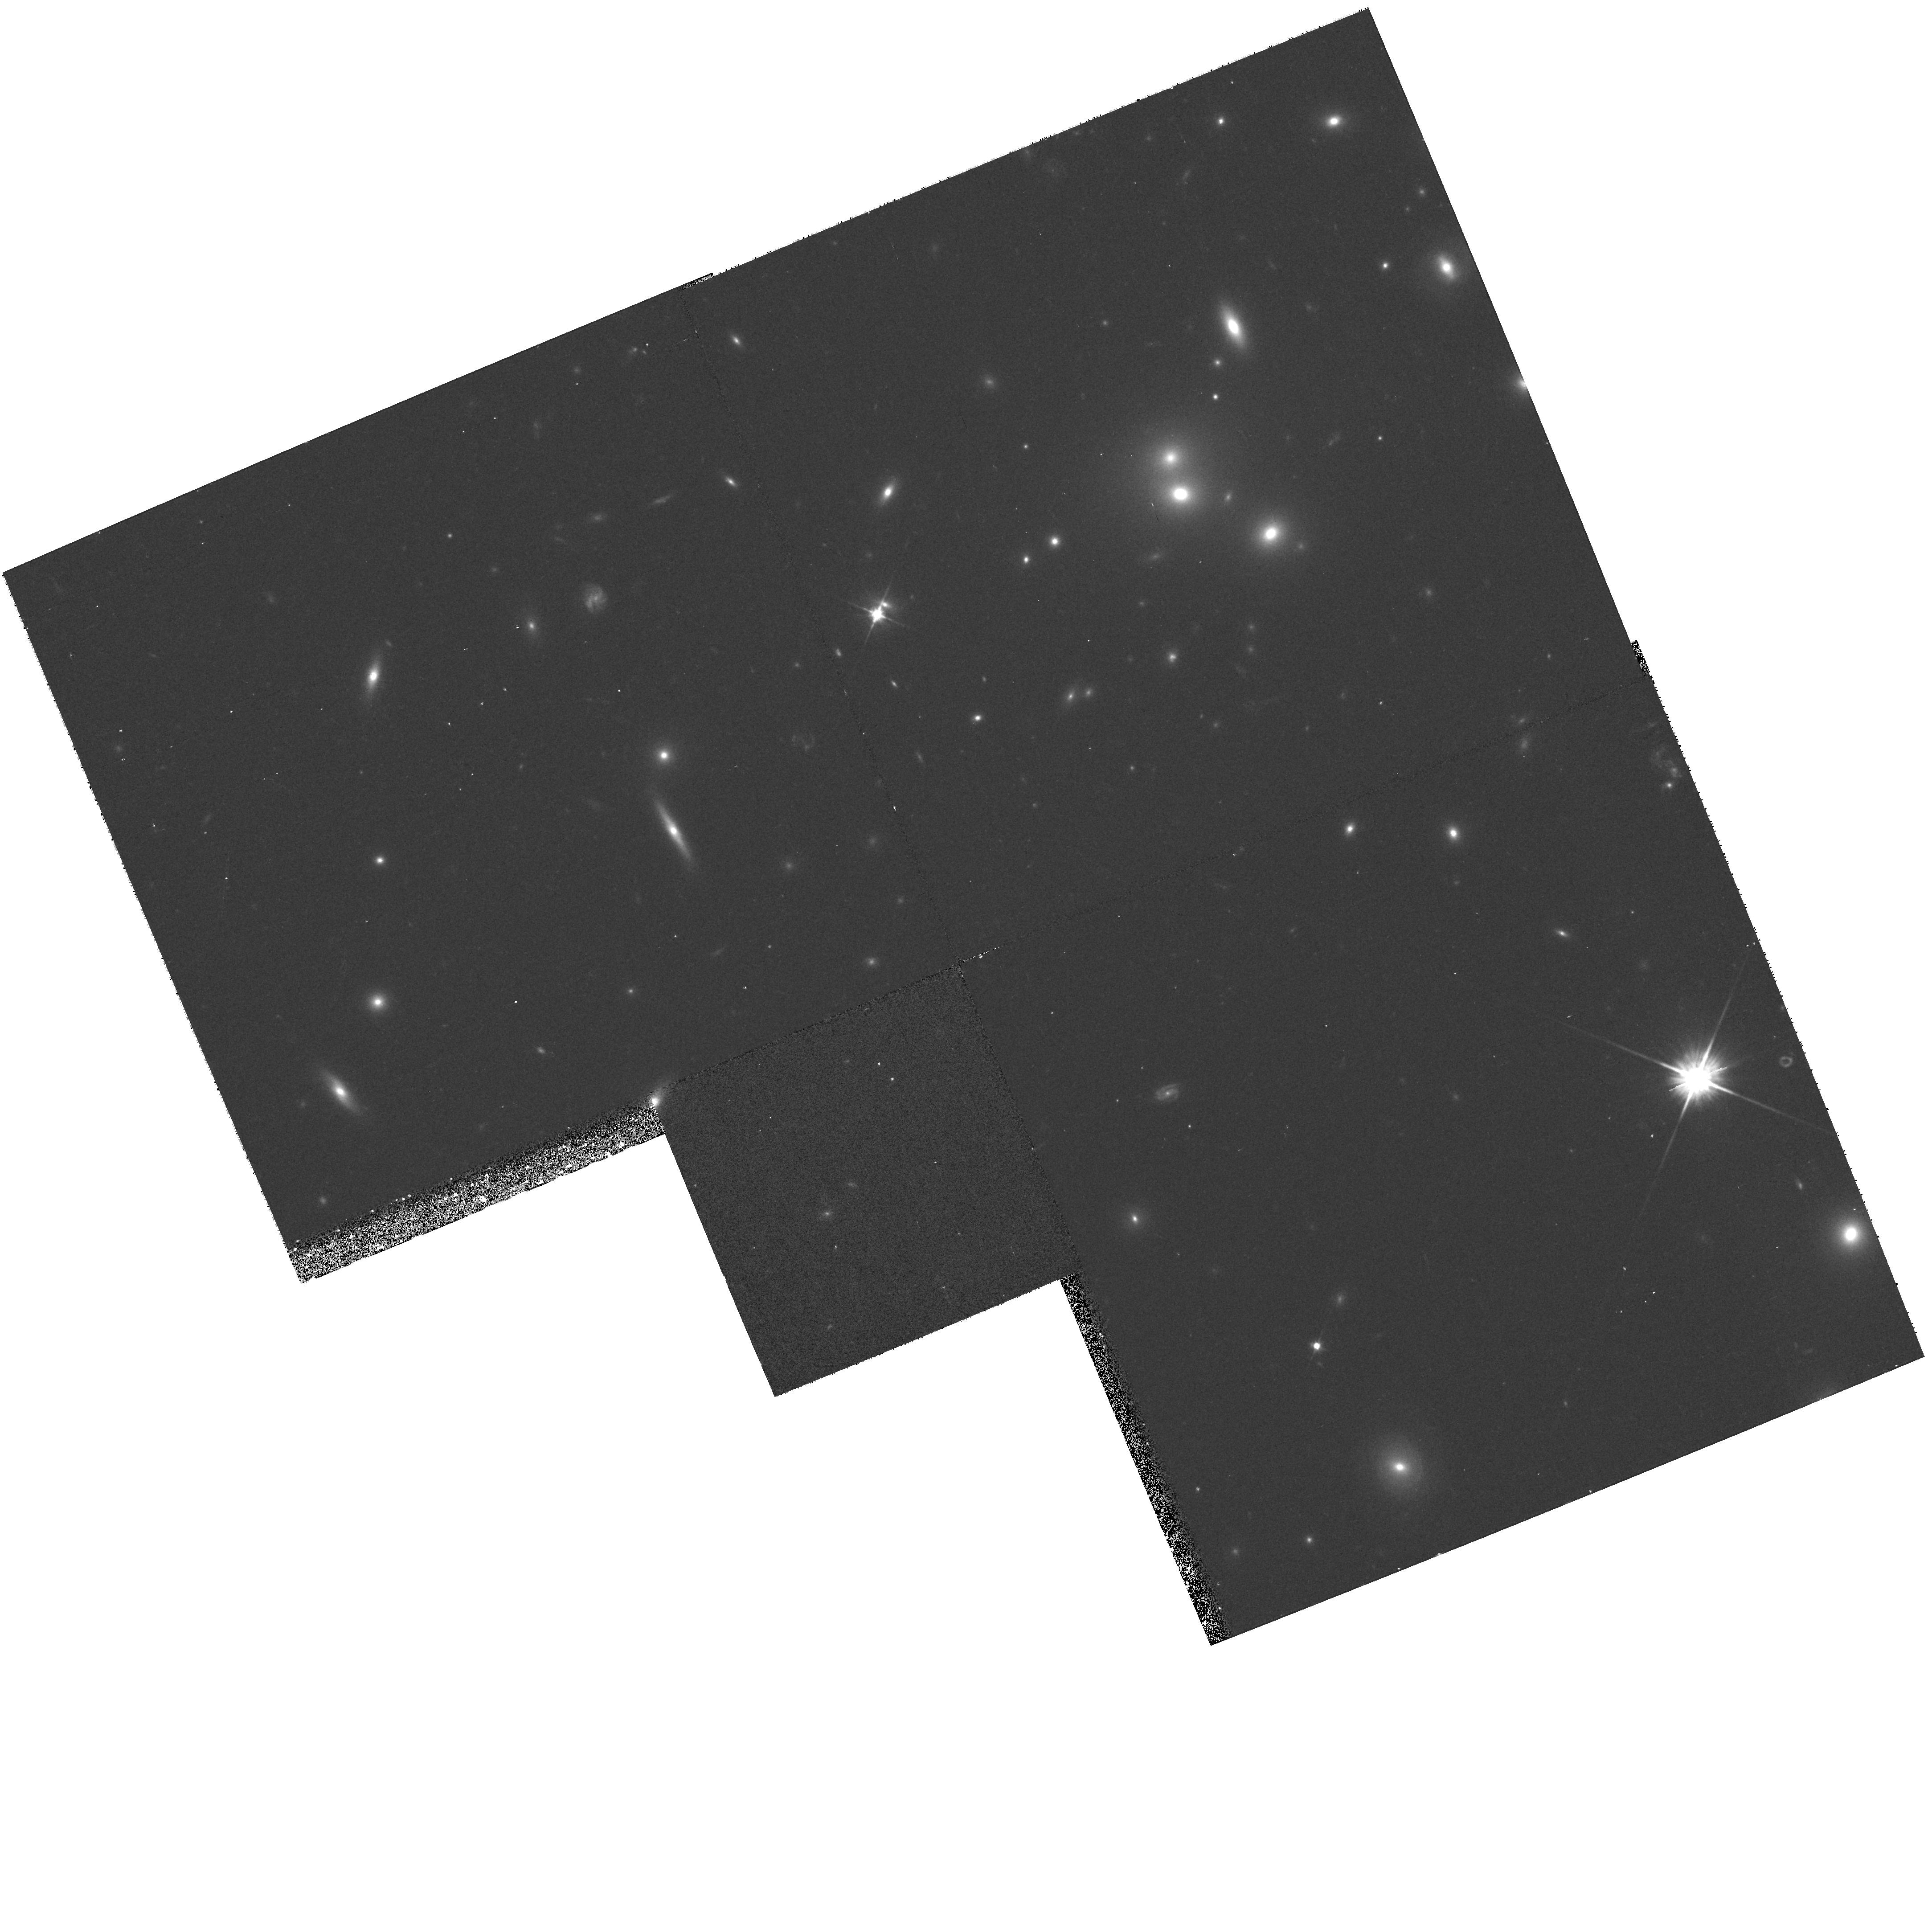
Target: A1246. Instrument: WFPC2/PC. Filter: F606W. Exposure: 13 min. Observation ID: hst_8301_26_wfpc2_pc_f606w_u5a426

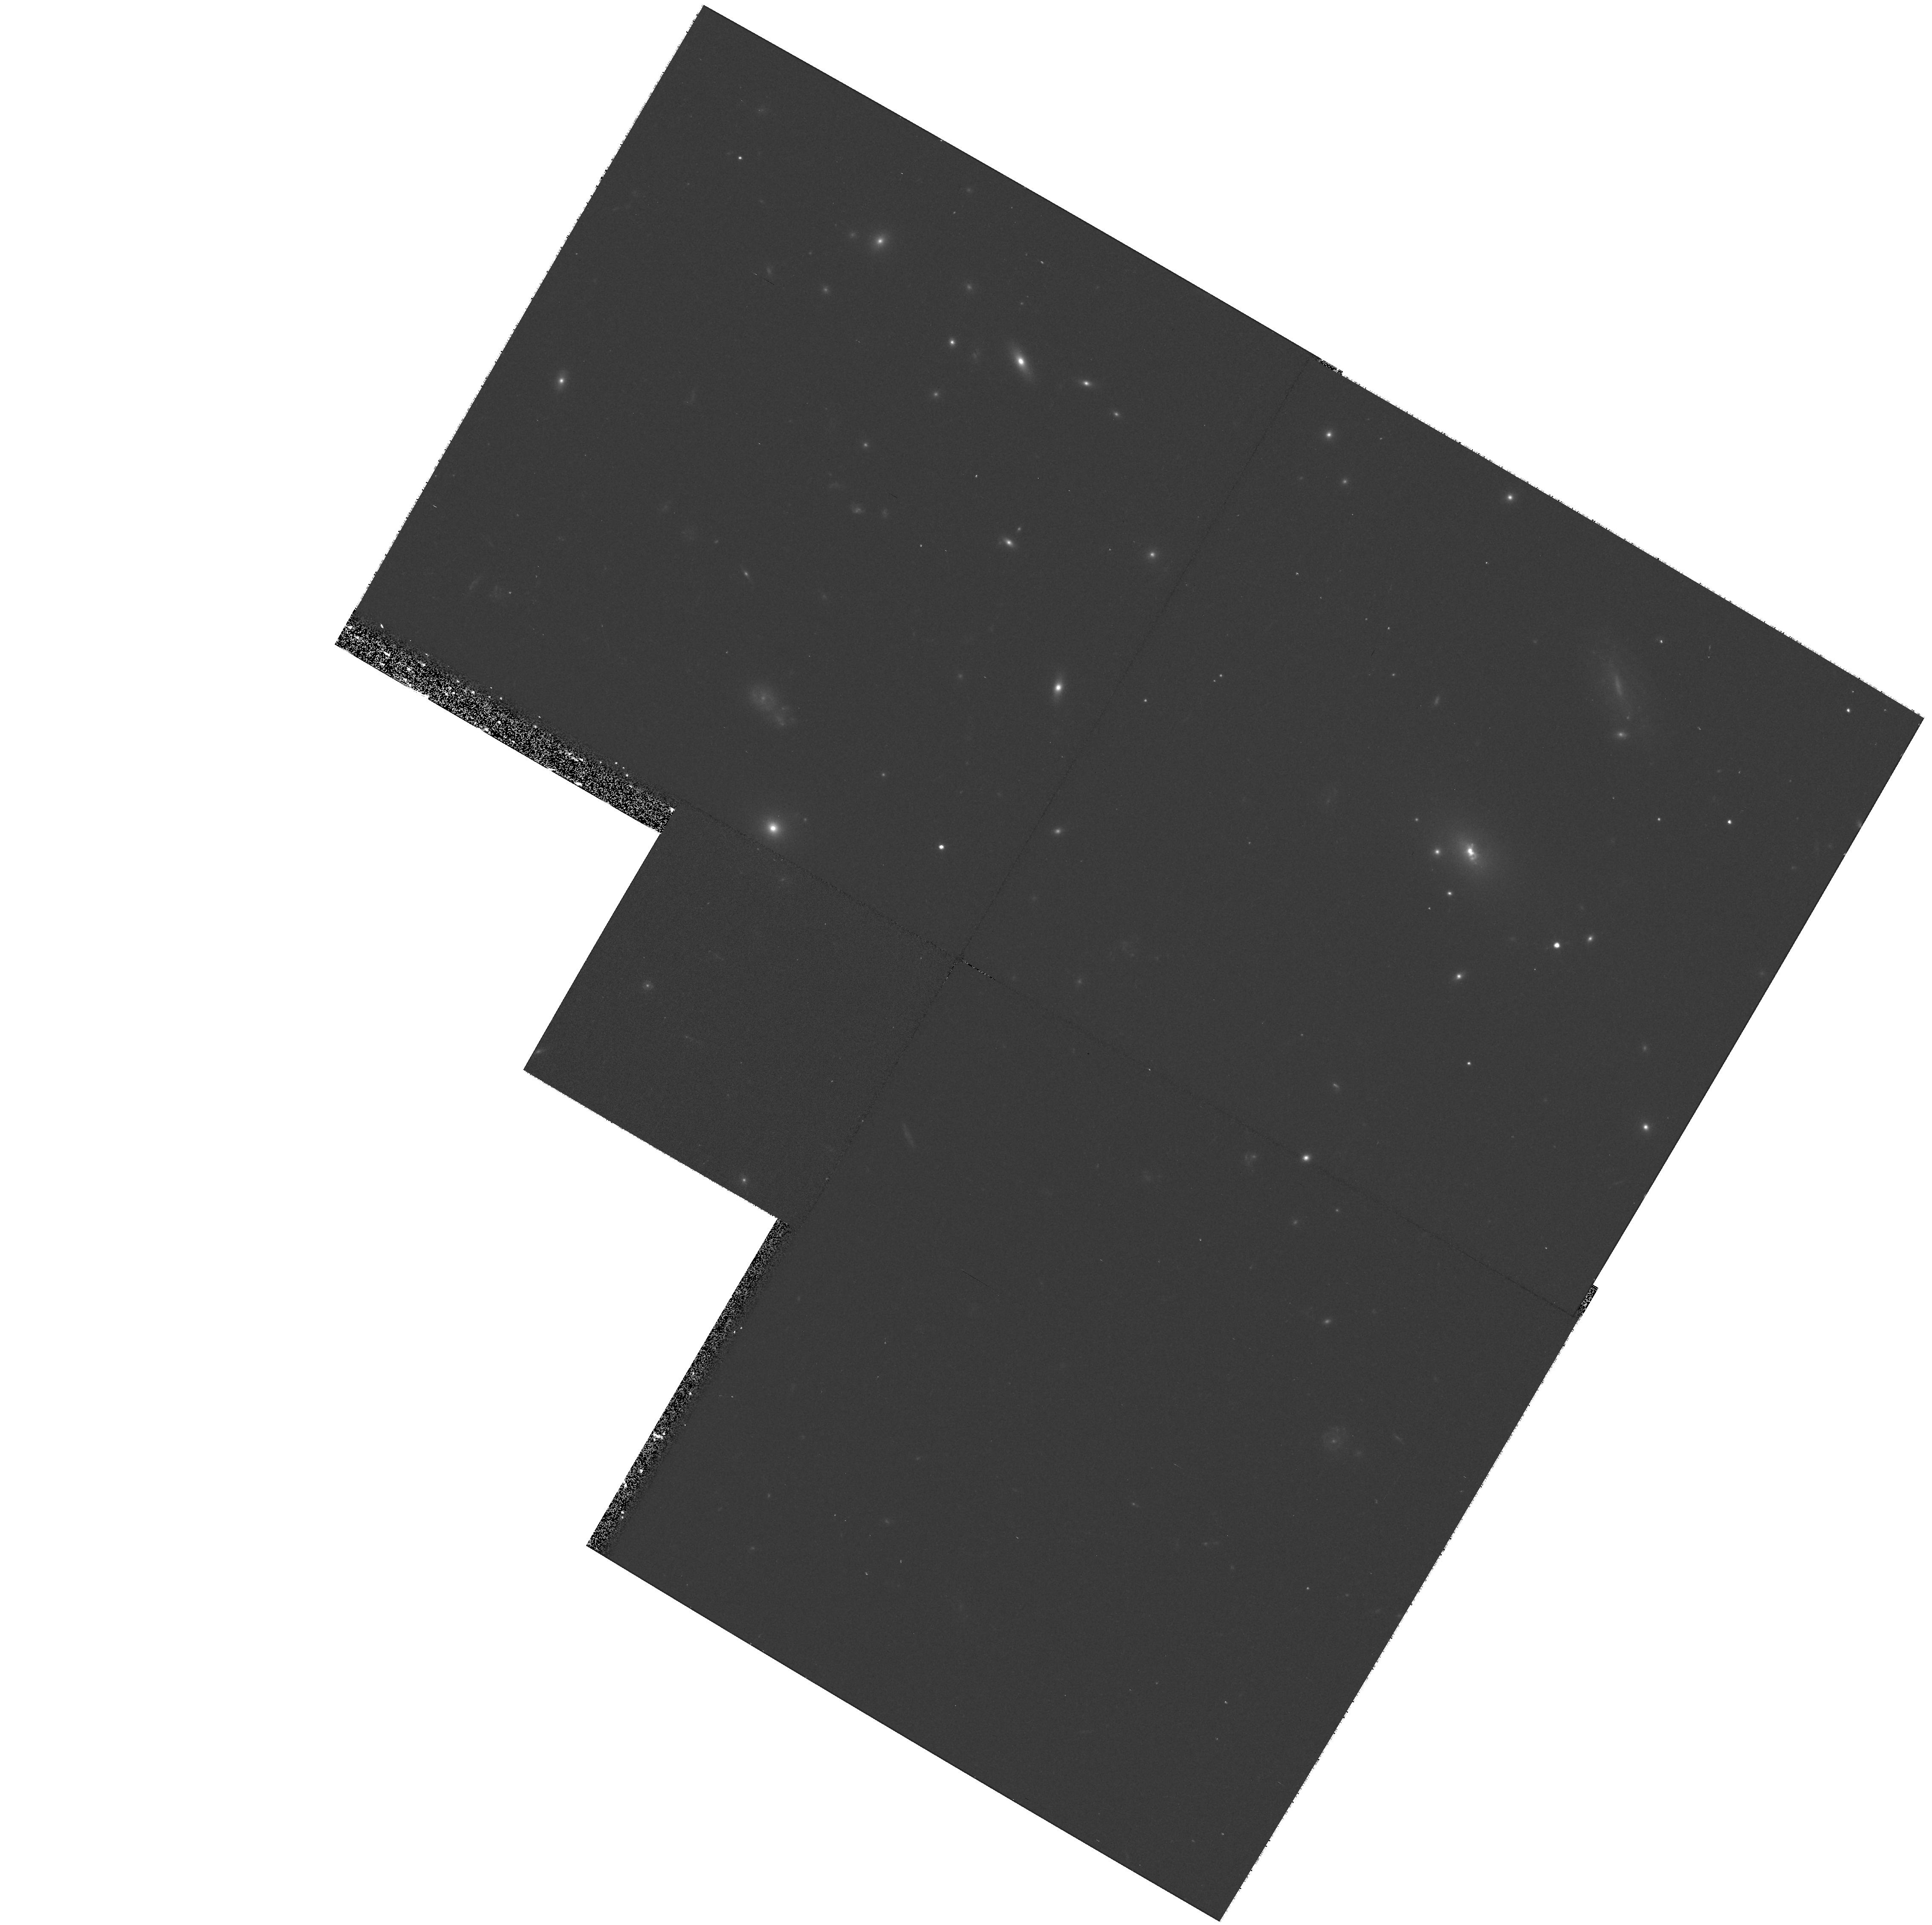
Target: Z2089. Instrument: WFPC2/PC. Filter: F606W. Exposure: 17 min. Observation ID: hst_8301_38_wfpc2_pc_f606w_u5a438

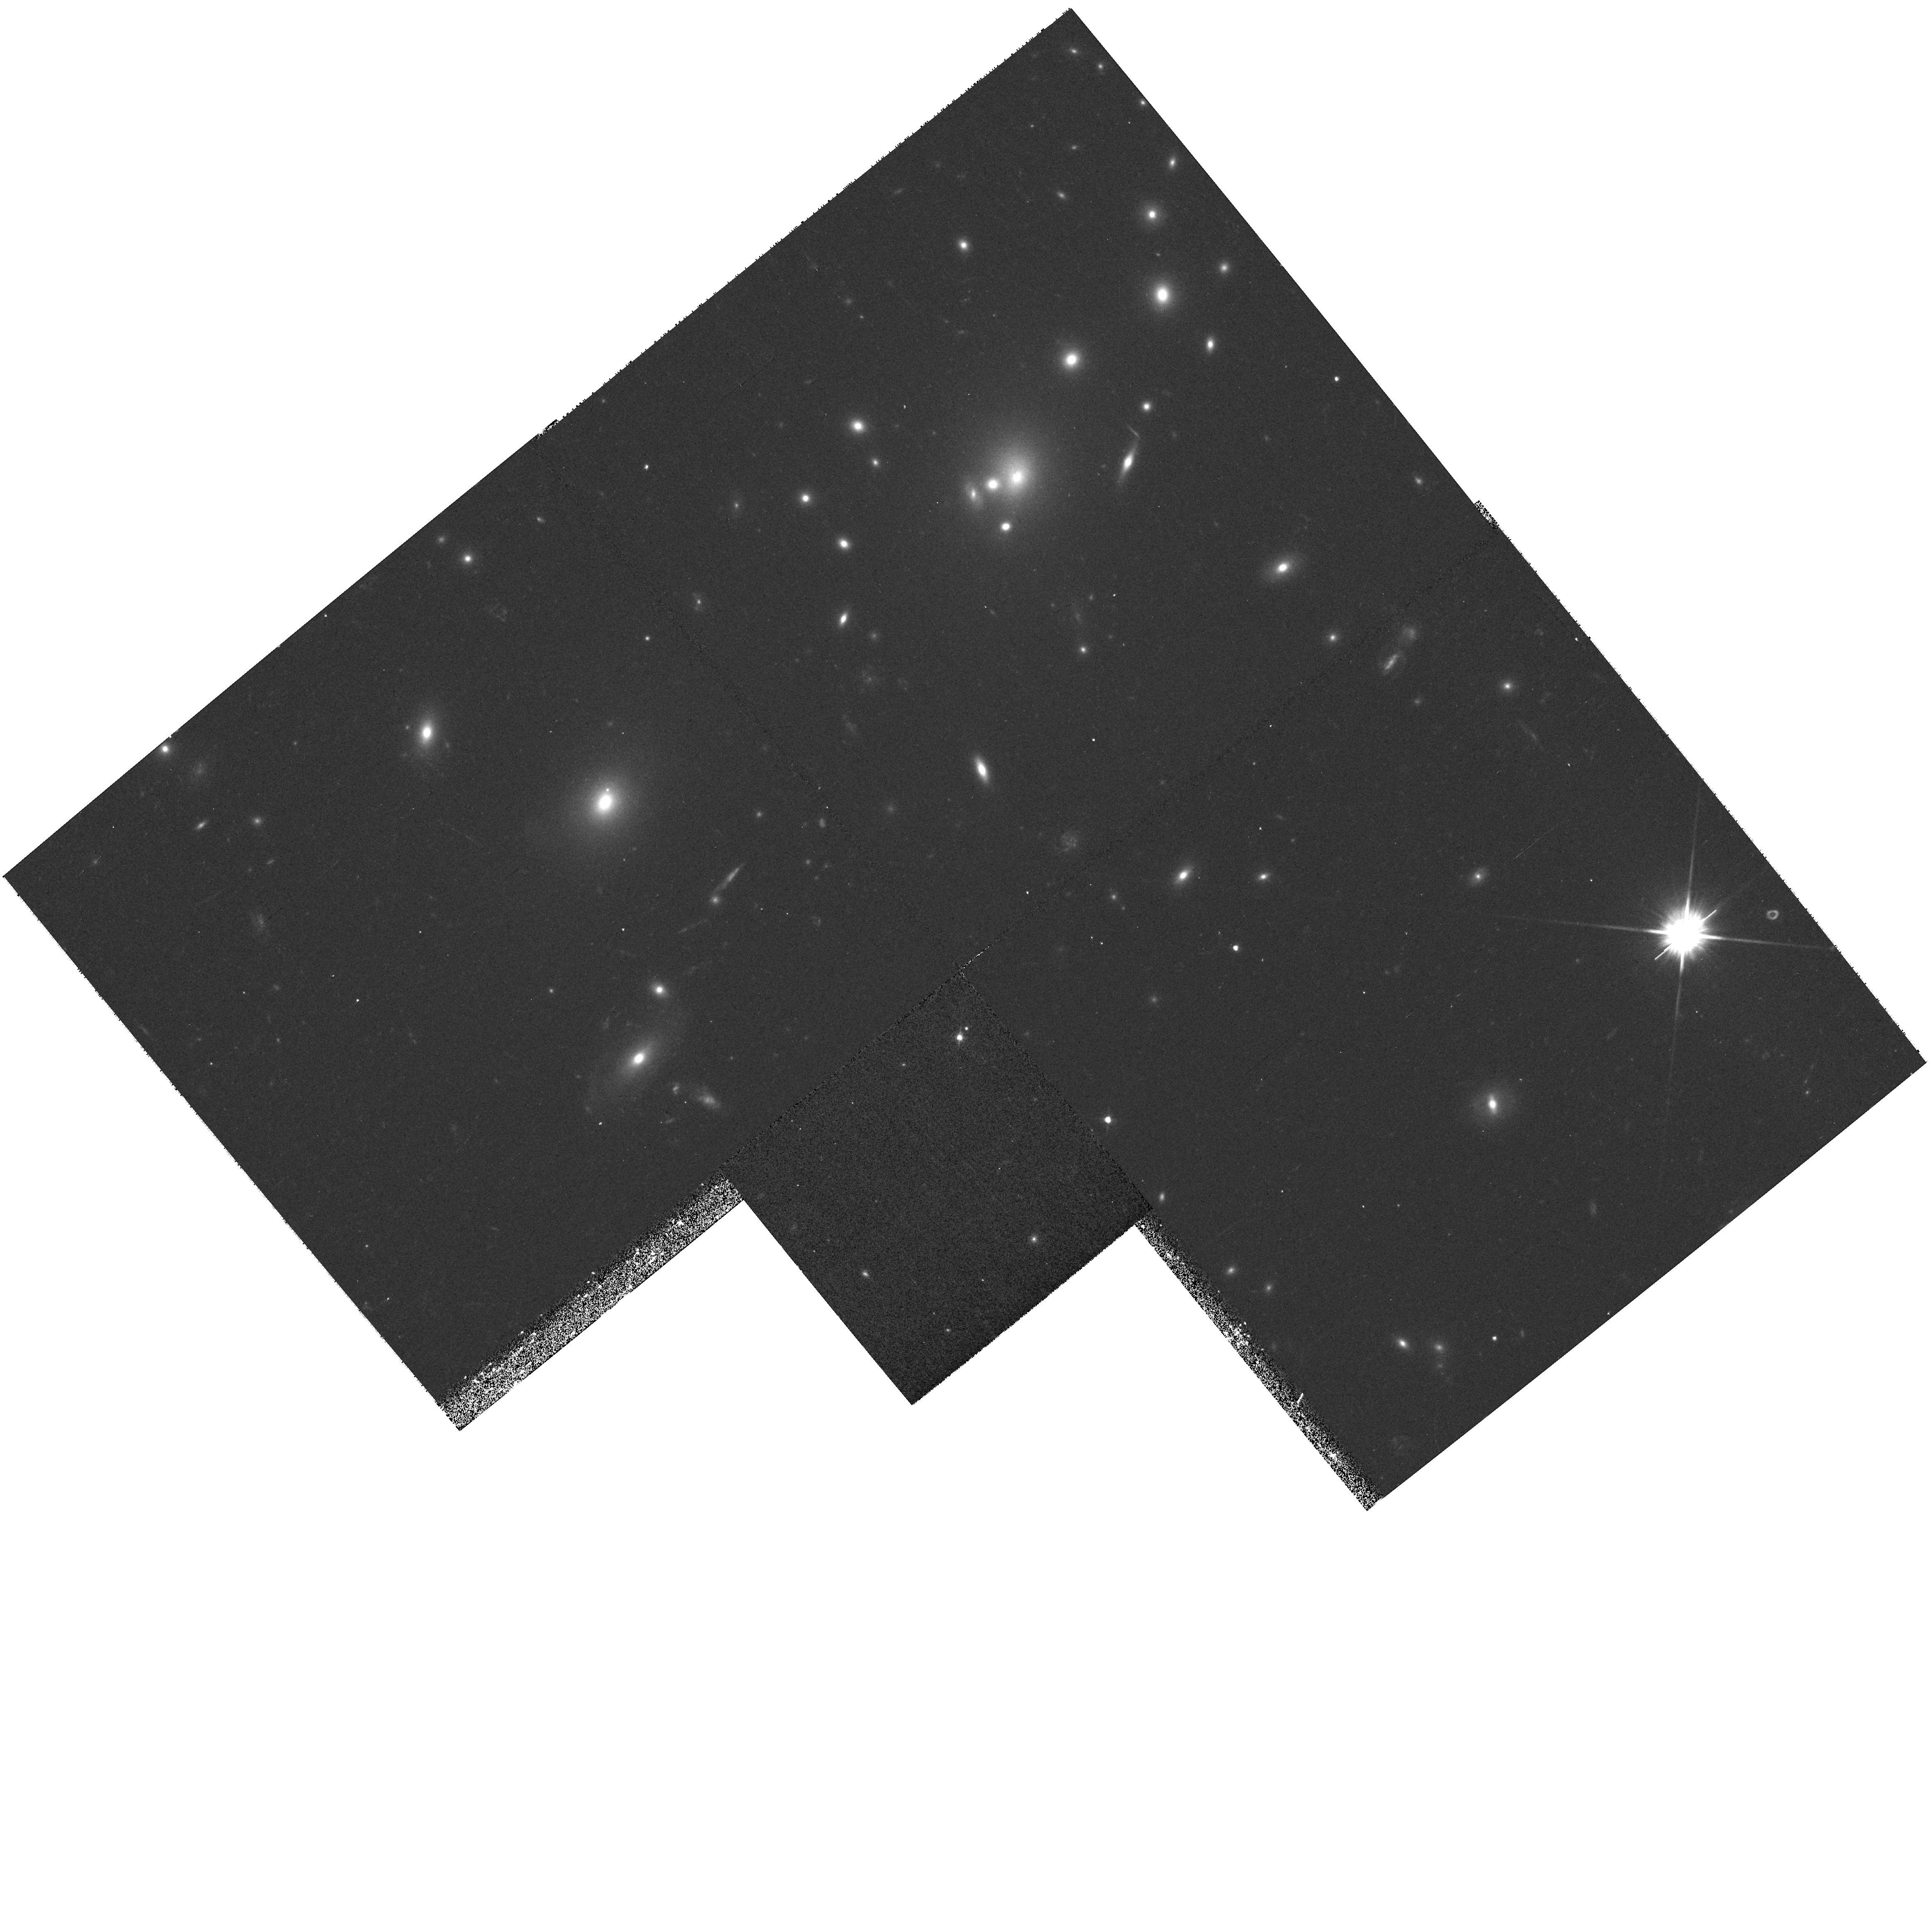
Target: Z3916. Instrument: WFPC2/PC. Filter: F606W. Exposure: 17 min. Observation ID: hst_8301_25_wfpc2_pc_f606w_u5a425

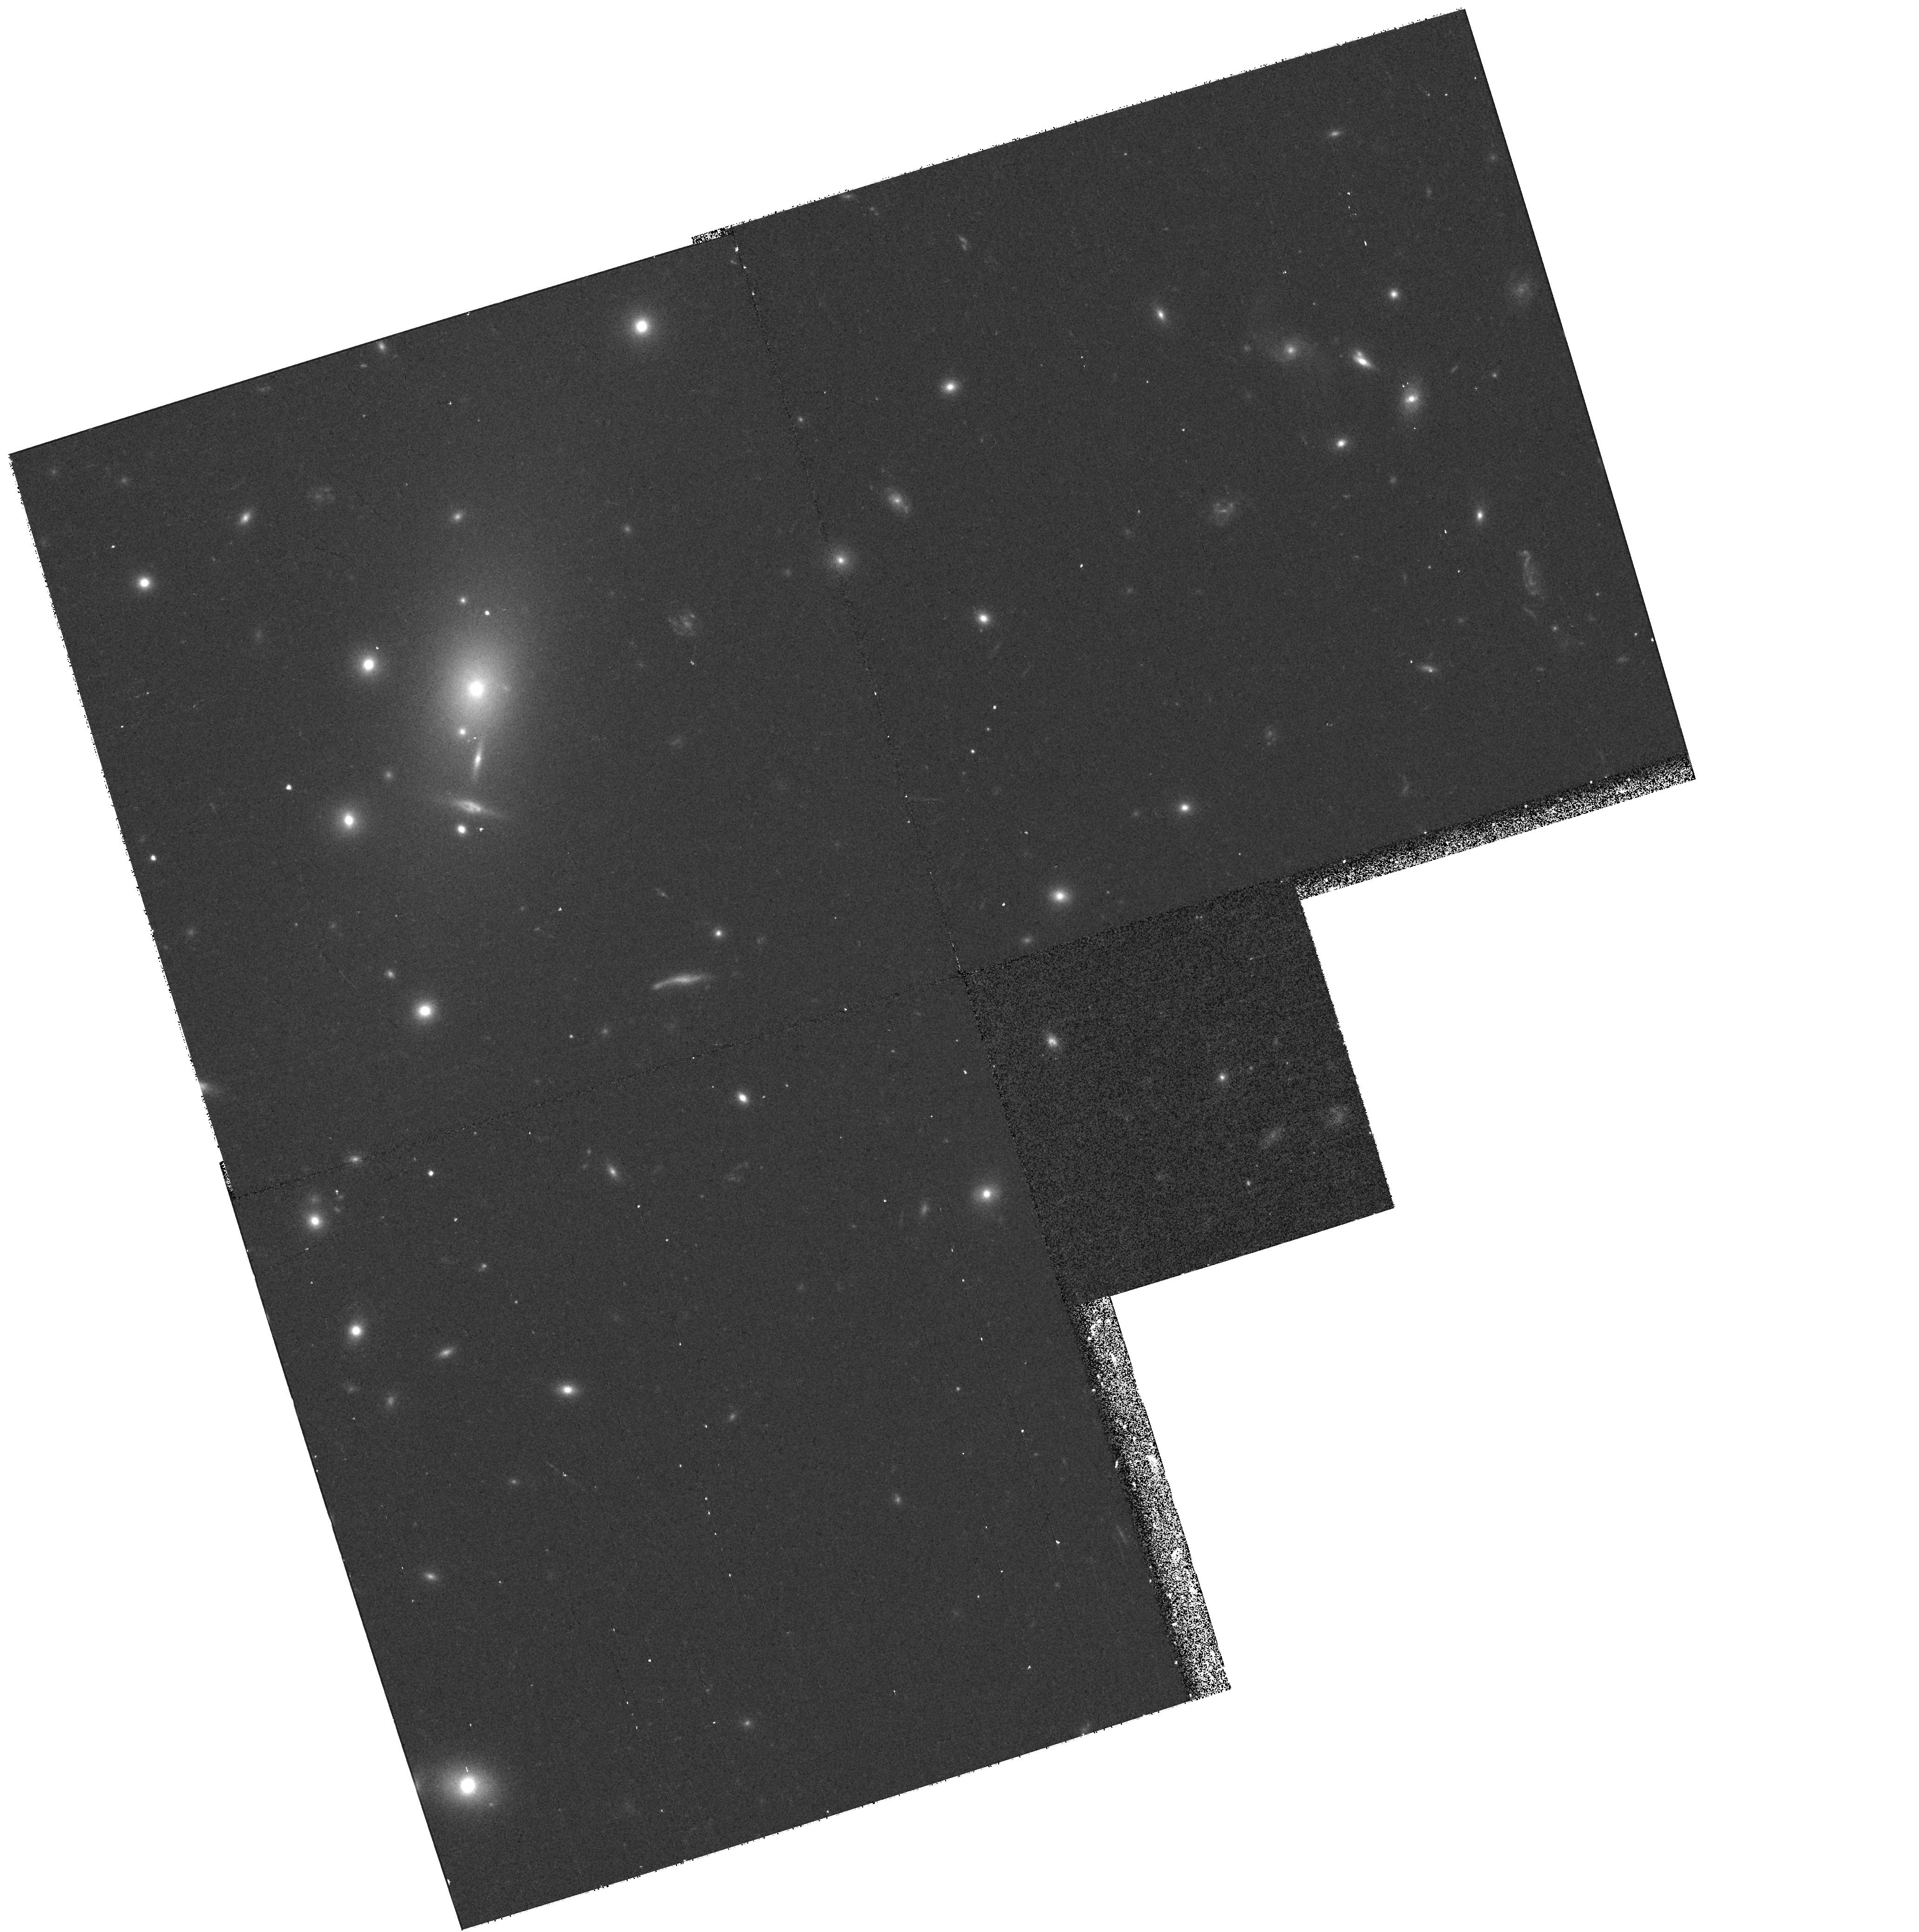
Target: A2009. Instrument: WFPC2/PC. Filter: F606W. Exposure: 13 min. Observation ID: hst_8301_36_wfpc2_pc_f606w_u5a436

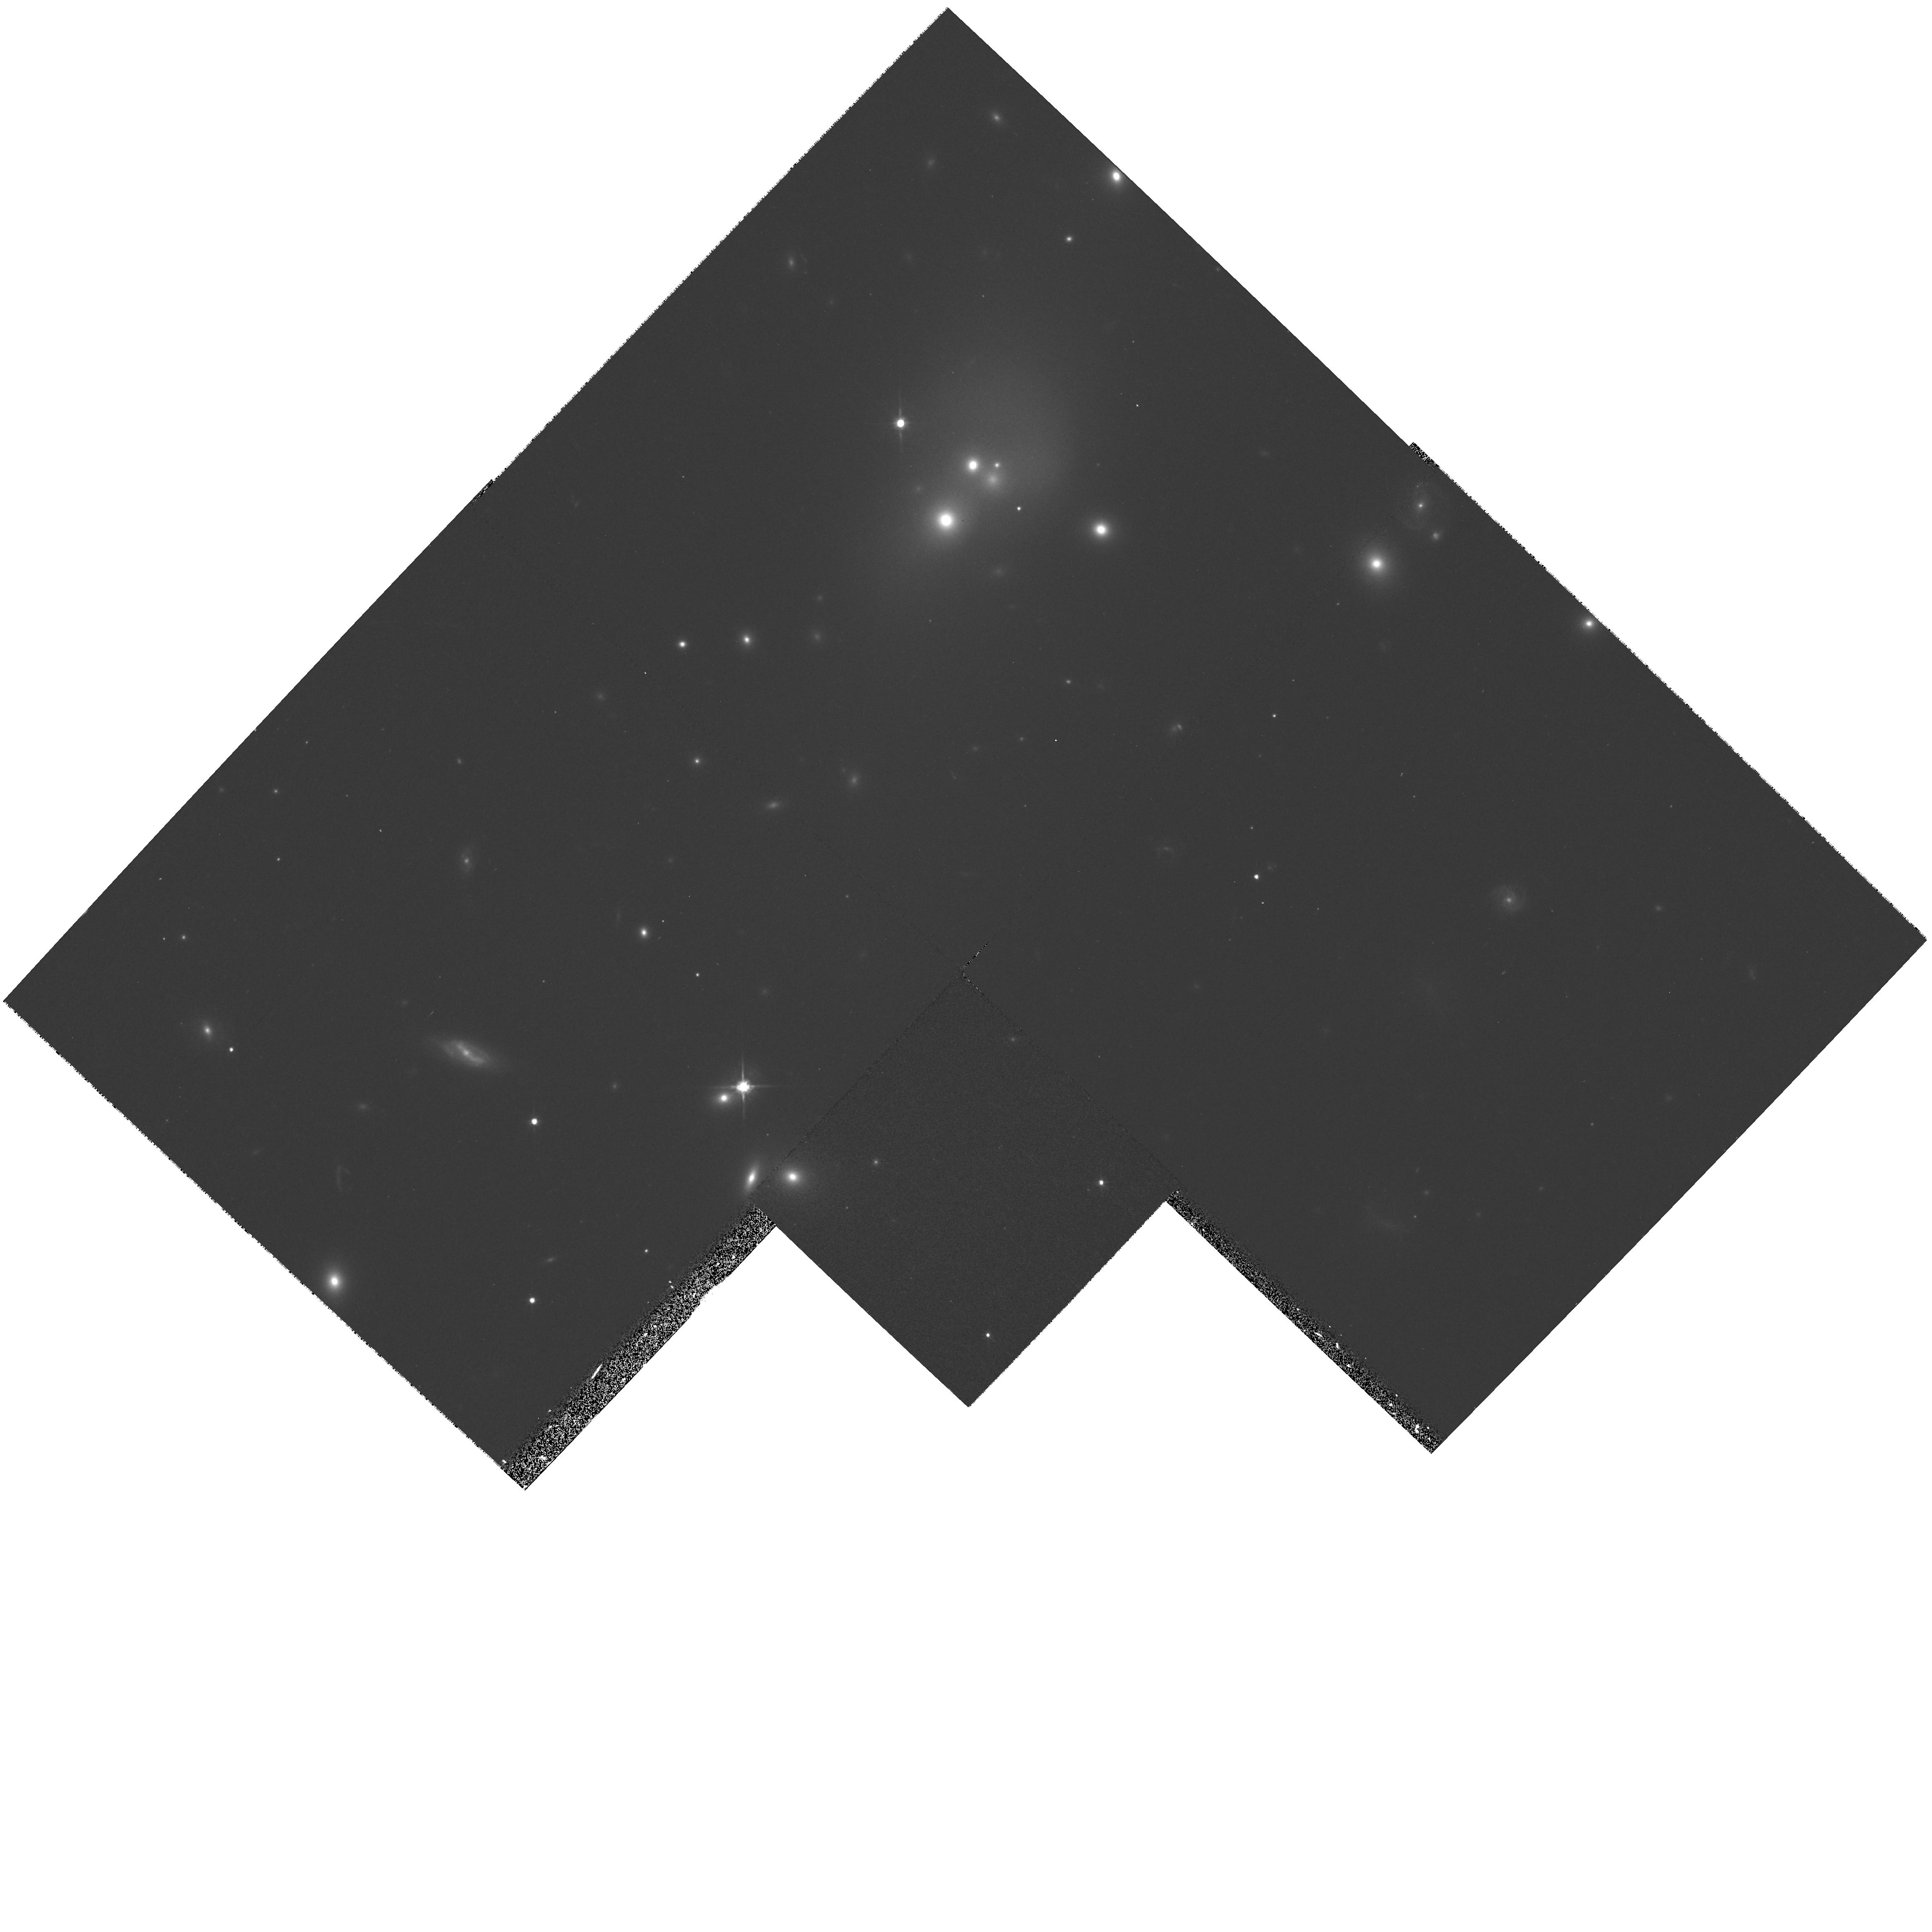
Target: A21. Instrument: WFPC2/PC. Filter: F606W. Exposure: 10 min. Observation ID: hst_8301_02_wfpc2_pc_f606w_u5a402

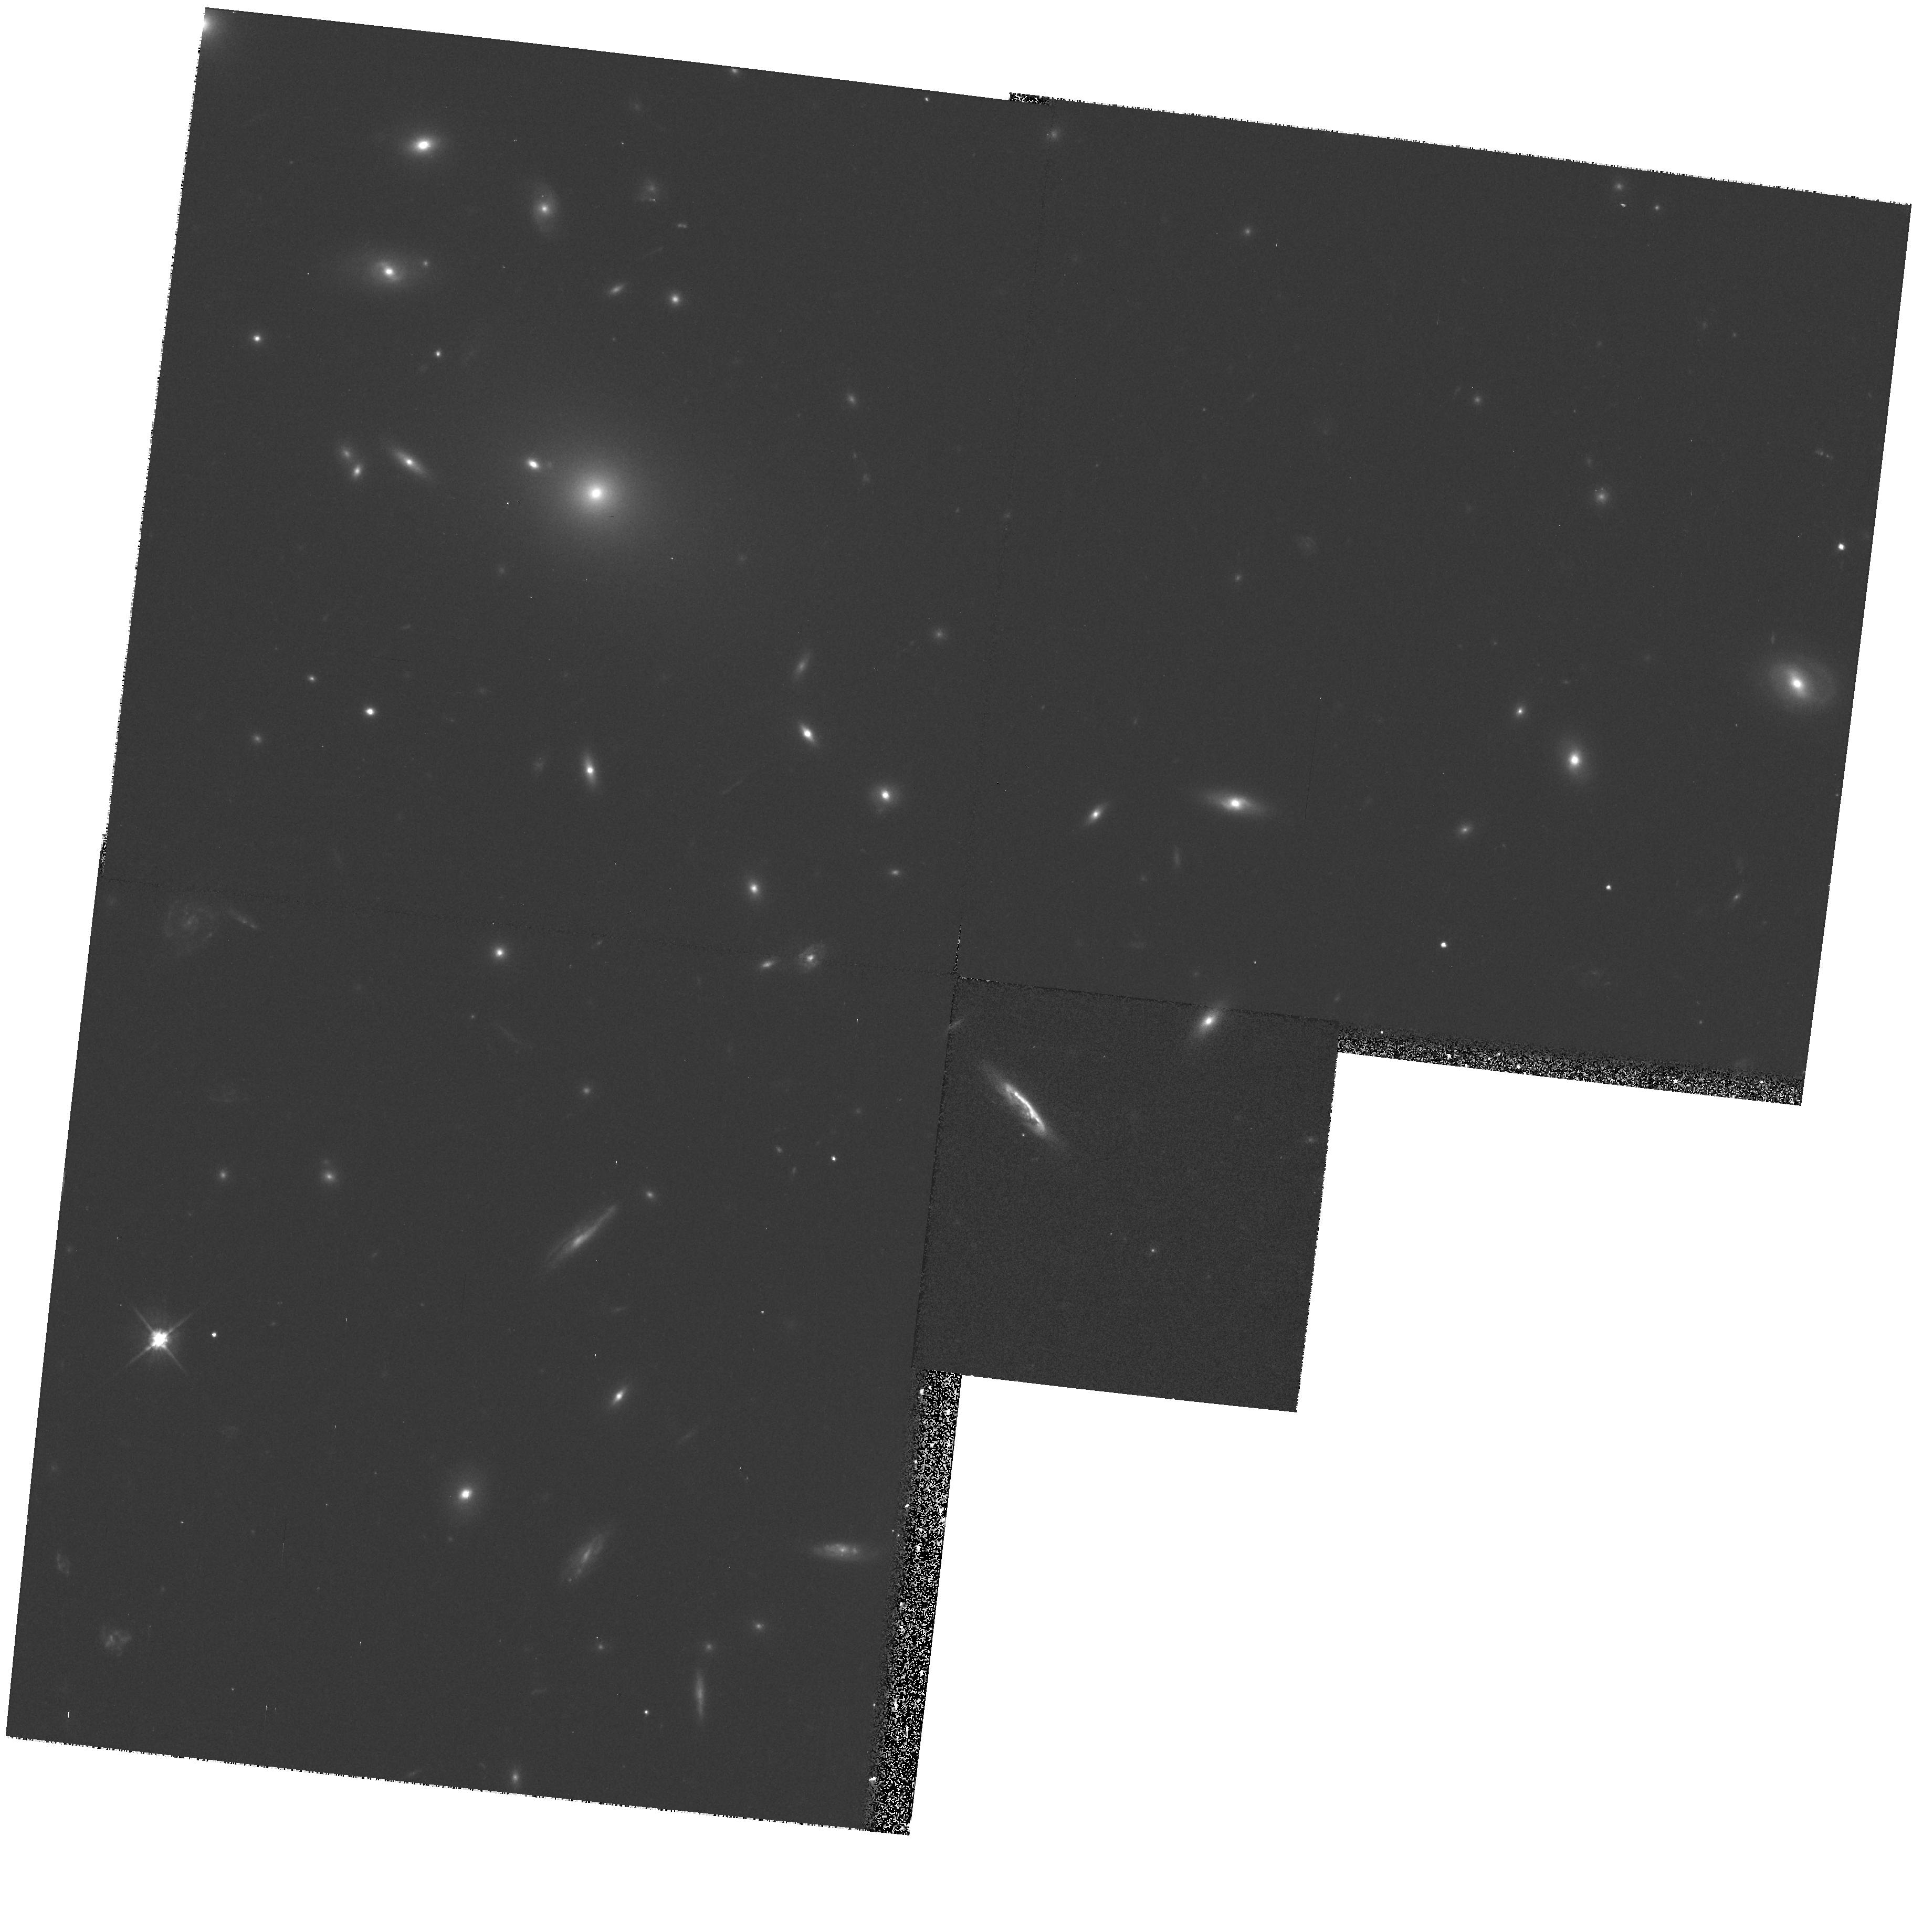
Target: A1914. Instrument: WFPC2/PC. Filter: F606W. Exposure: 13 min. Observation ID: hst_8301_33_wfpc2_pc_f606w_u5a433

A SNAPSHOT SURVEY OF X-RAY SELECTED CENTRAL CLUSTER GALAXIES (PI: Edge, Alastair C.)

Central cluster galaxies are the most massive stellar systems known and have been used as standard candles for many decades. Only recently have central cluster galaxies been recognised to exhibit a wide variety of small scale (<100 pc) features that can only be reliably detected with HST resolution. The most intriguing of these are dust lanes which have been detected in many central cluster galaxies. Dust is not expected to survive long in the hostile cluster environment unless shielded by the ISM of a disk galaxy or very dense clouds of cold gas. WFPC2 snapshot images of a representative subset of the central cluster galaxies from an X-ray selected cluster sample would provide important constraints on the formation and evolution of dust in cluster cores that cannot be obtained from ground-based observations. In addition, these images will allow the AGN component, the frequency of multiple nuclei, and the amount of massive-star formation in central cluster galaxies to be ass es sed. The proposed HST observatio ns would also provide high-resolution images of previously unresolved gravitational arcs in the most massive clusters in our sample resulting in constraints on the shape of the gravitational potential of these systems. This project will complement our extensive multi-frequency work on this sample that includes optical spectroscopy and photometry, VLA and X-ray images for the majority of the 210 targets.